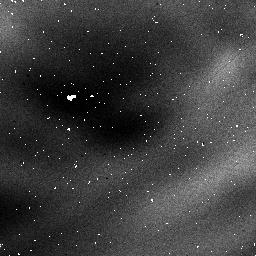
Target: NGC3603
Instrument: NICMOS/NIC1
Filter: F095N
Exposure: 32 min
Observation ID: n3wj06030

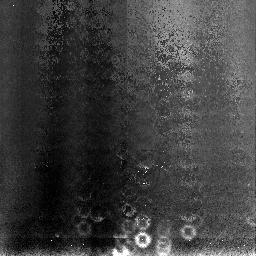
Target: NGC3603
Instrument: NICMOS/NIC3
Filter: F108N
Exposure: 11 min
Observation ID: n3wj04010

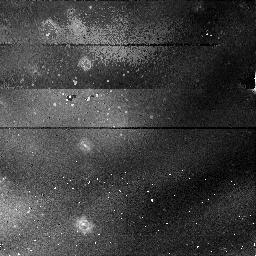
Target: NGC3603
Instrument: NICMOS/NIC1
Filter: F095N
Exposure: 54 min
Observation ID: n3wj02010

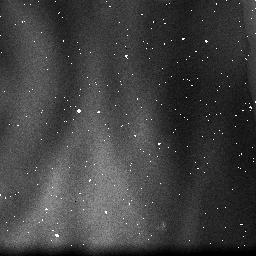
Target: NGC3603
Instrument: NICMOS/NIC3
Filter: F108N
Exposure: 2 min
Observation ID: n3wj06020

NICMOS Coarse Optical Alignment, Part 2 (PI: Schneider, Glenn)

This proposal is essentially a kit-bashed version of 07041 (Coarse Align Activity). so that the NICMOS team could get some focus monitoring placed on the 97090 & 97097 calendars, The purpose of this activity is to a series of iterative adjustments of the NICMOS pupil alignment mechanism to monitor focus & tilt.